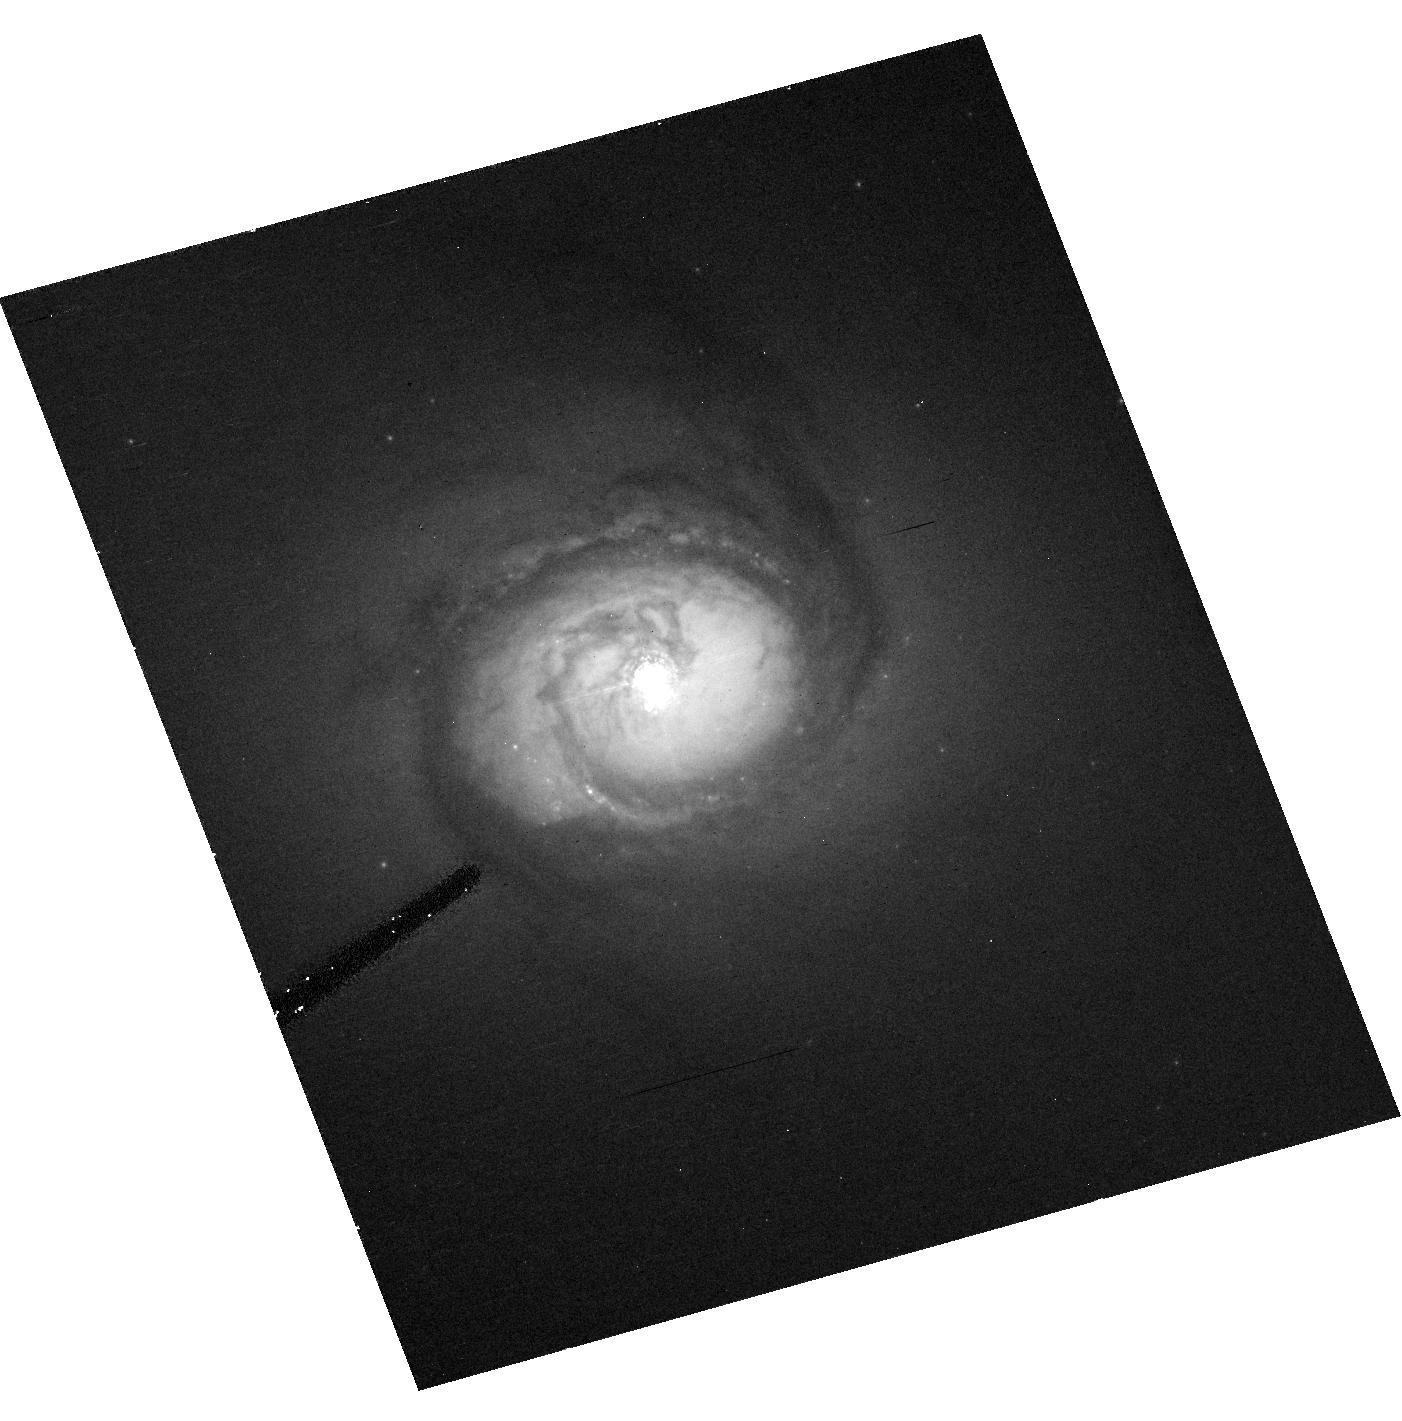
Target: NGC-4593. Instrument: ACS/HRC. Filter: F550M. Exposure: 37 min. Observation ID: hst_10516_02_acs_hrc_f550m_j9dq02

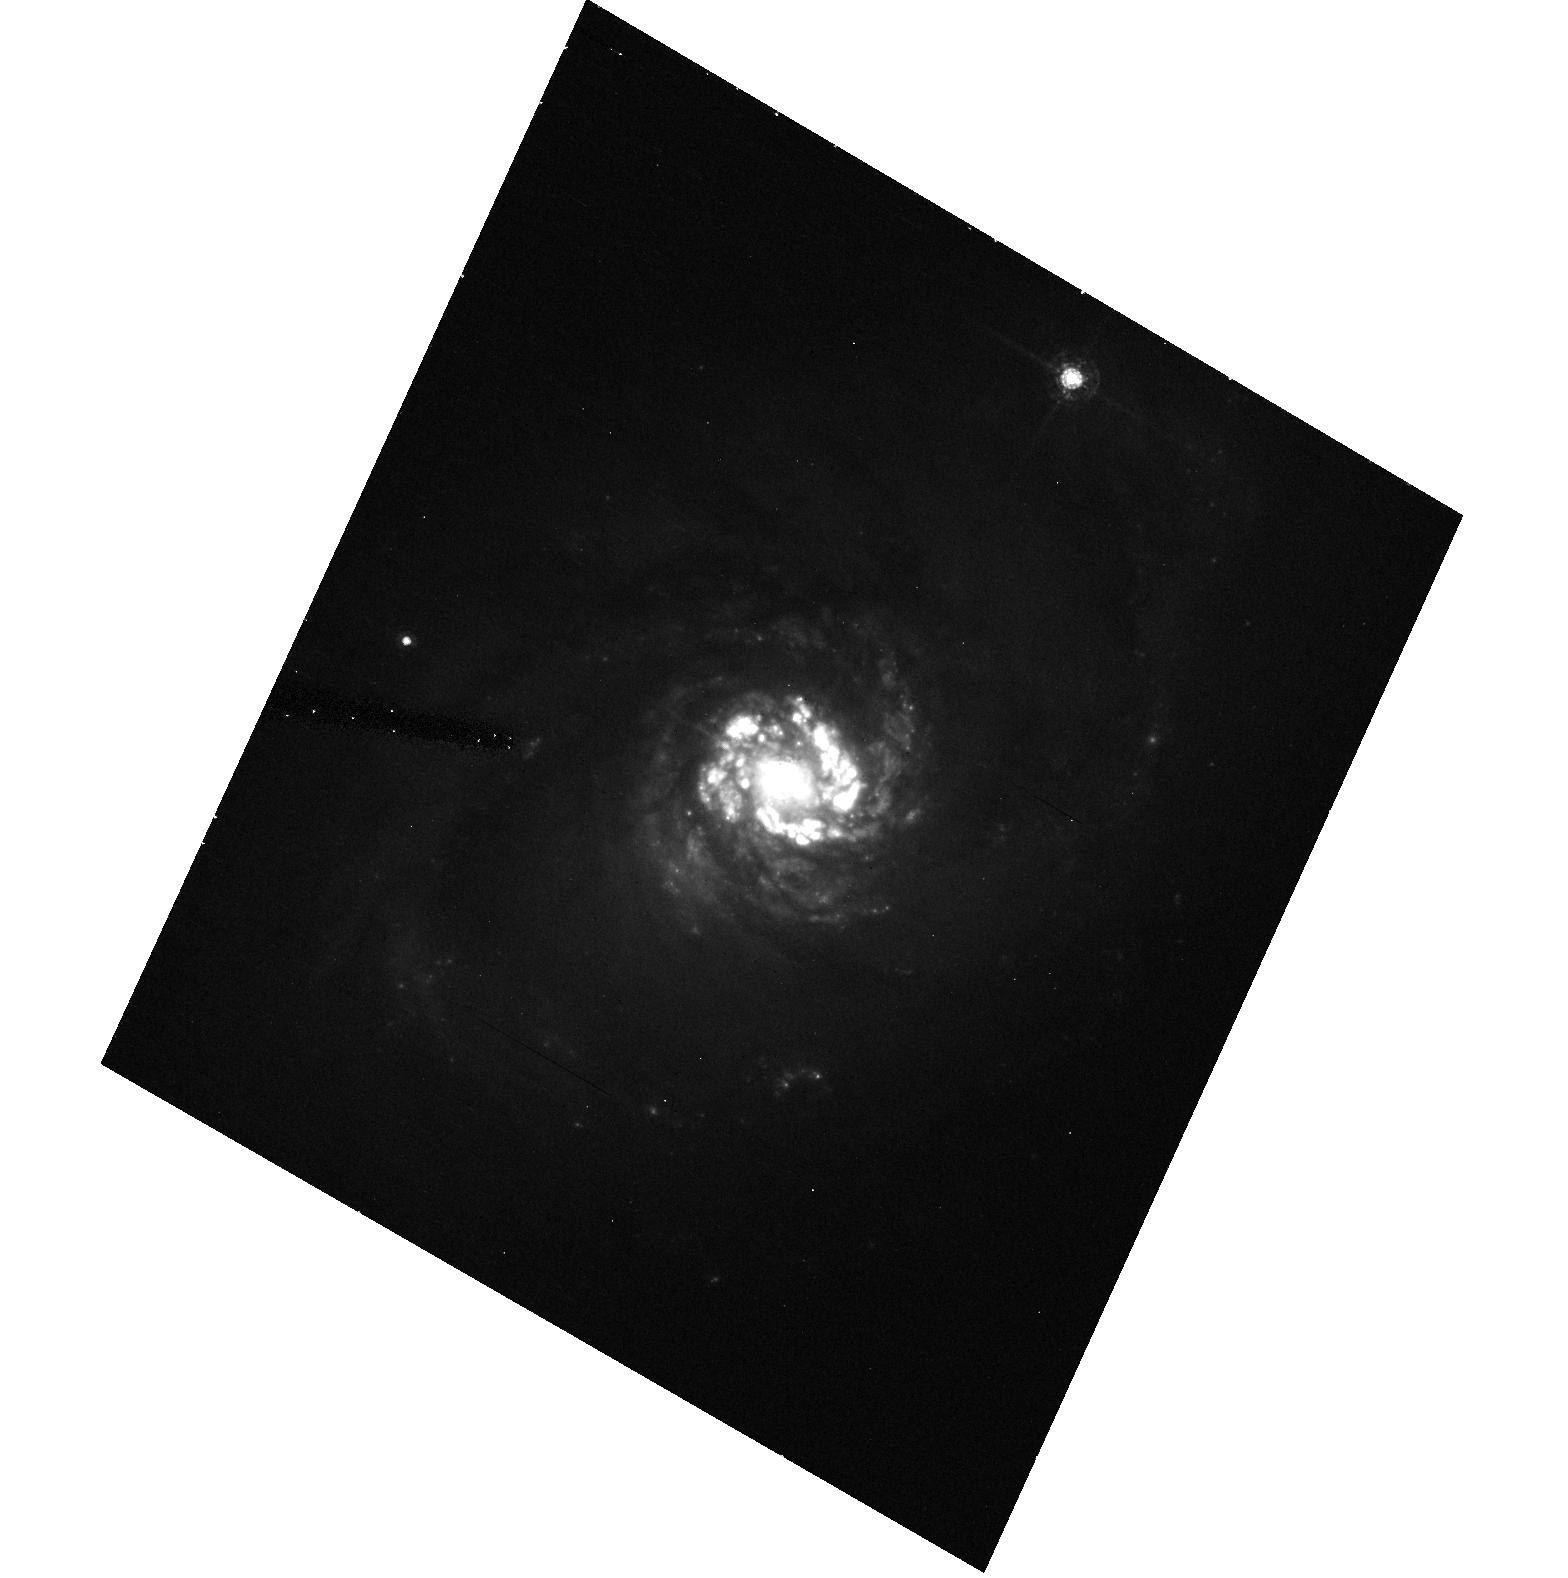
Target: NGC-7469. Instrument: ACS/HRC. Filter: F550M. Exposure: 37 min. Observation ID: hst_10516_03_acs_hrc_f550m_j9dq03

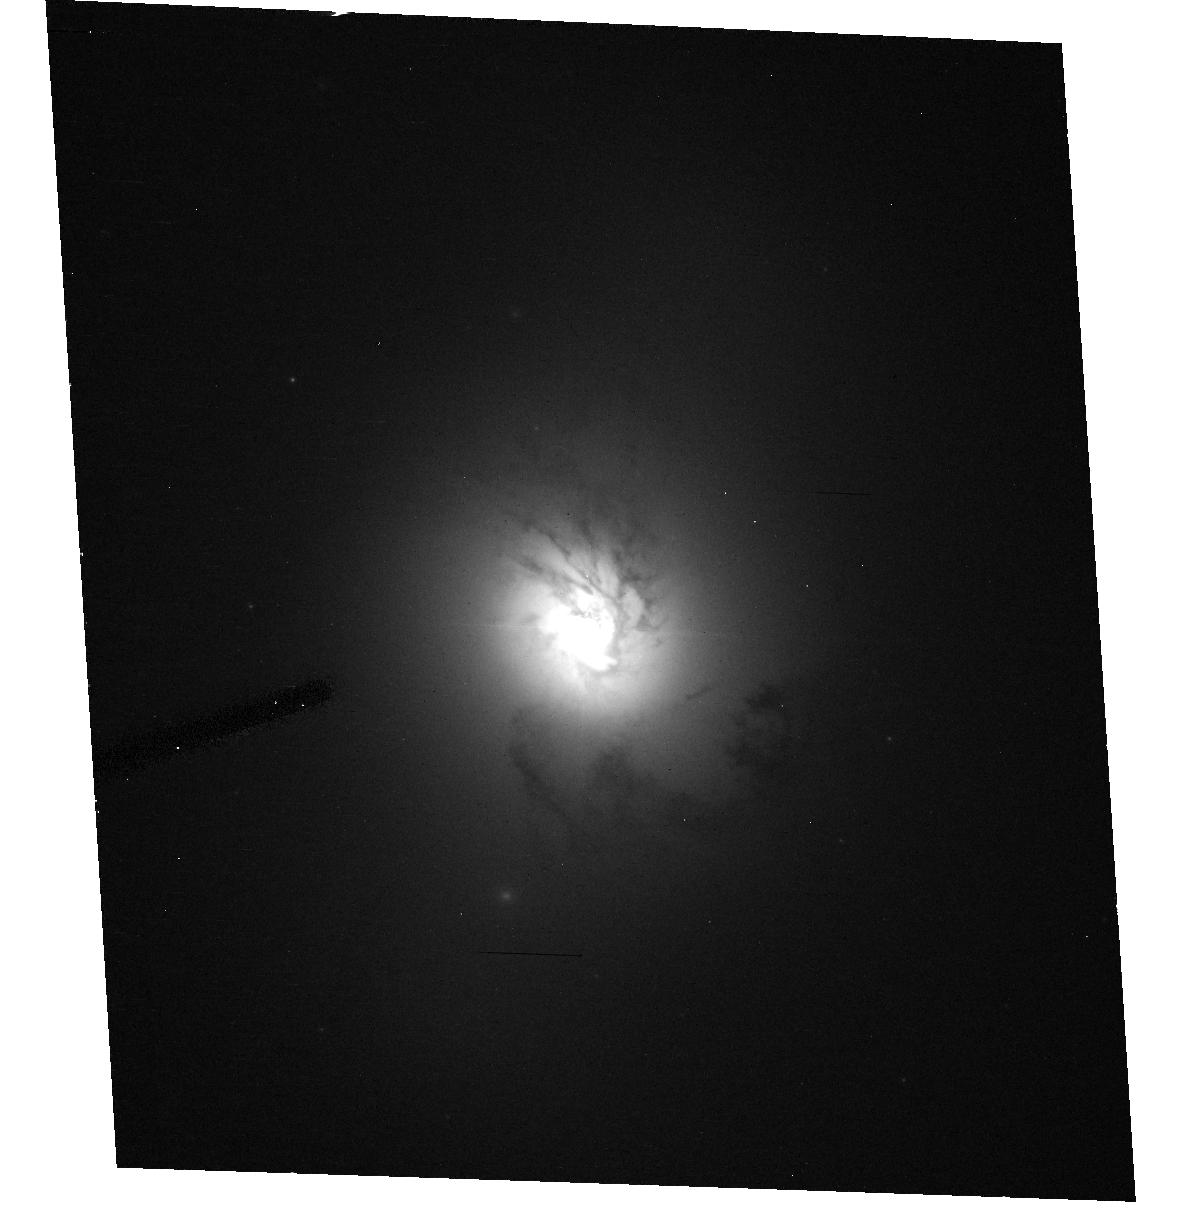
Target: NGC-3516. Instrument: ACS/HRC. Filter: F550M. Exposure: 37 min. Observation ID: hst_10516_01_acs_hrc_f550m_j9dq01

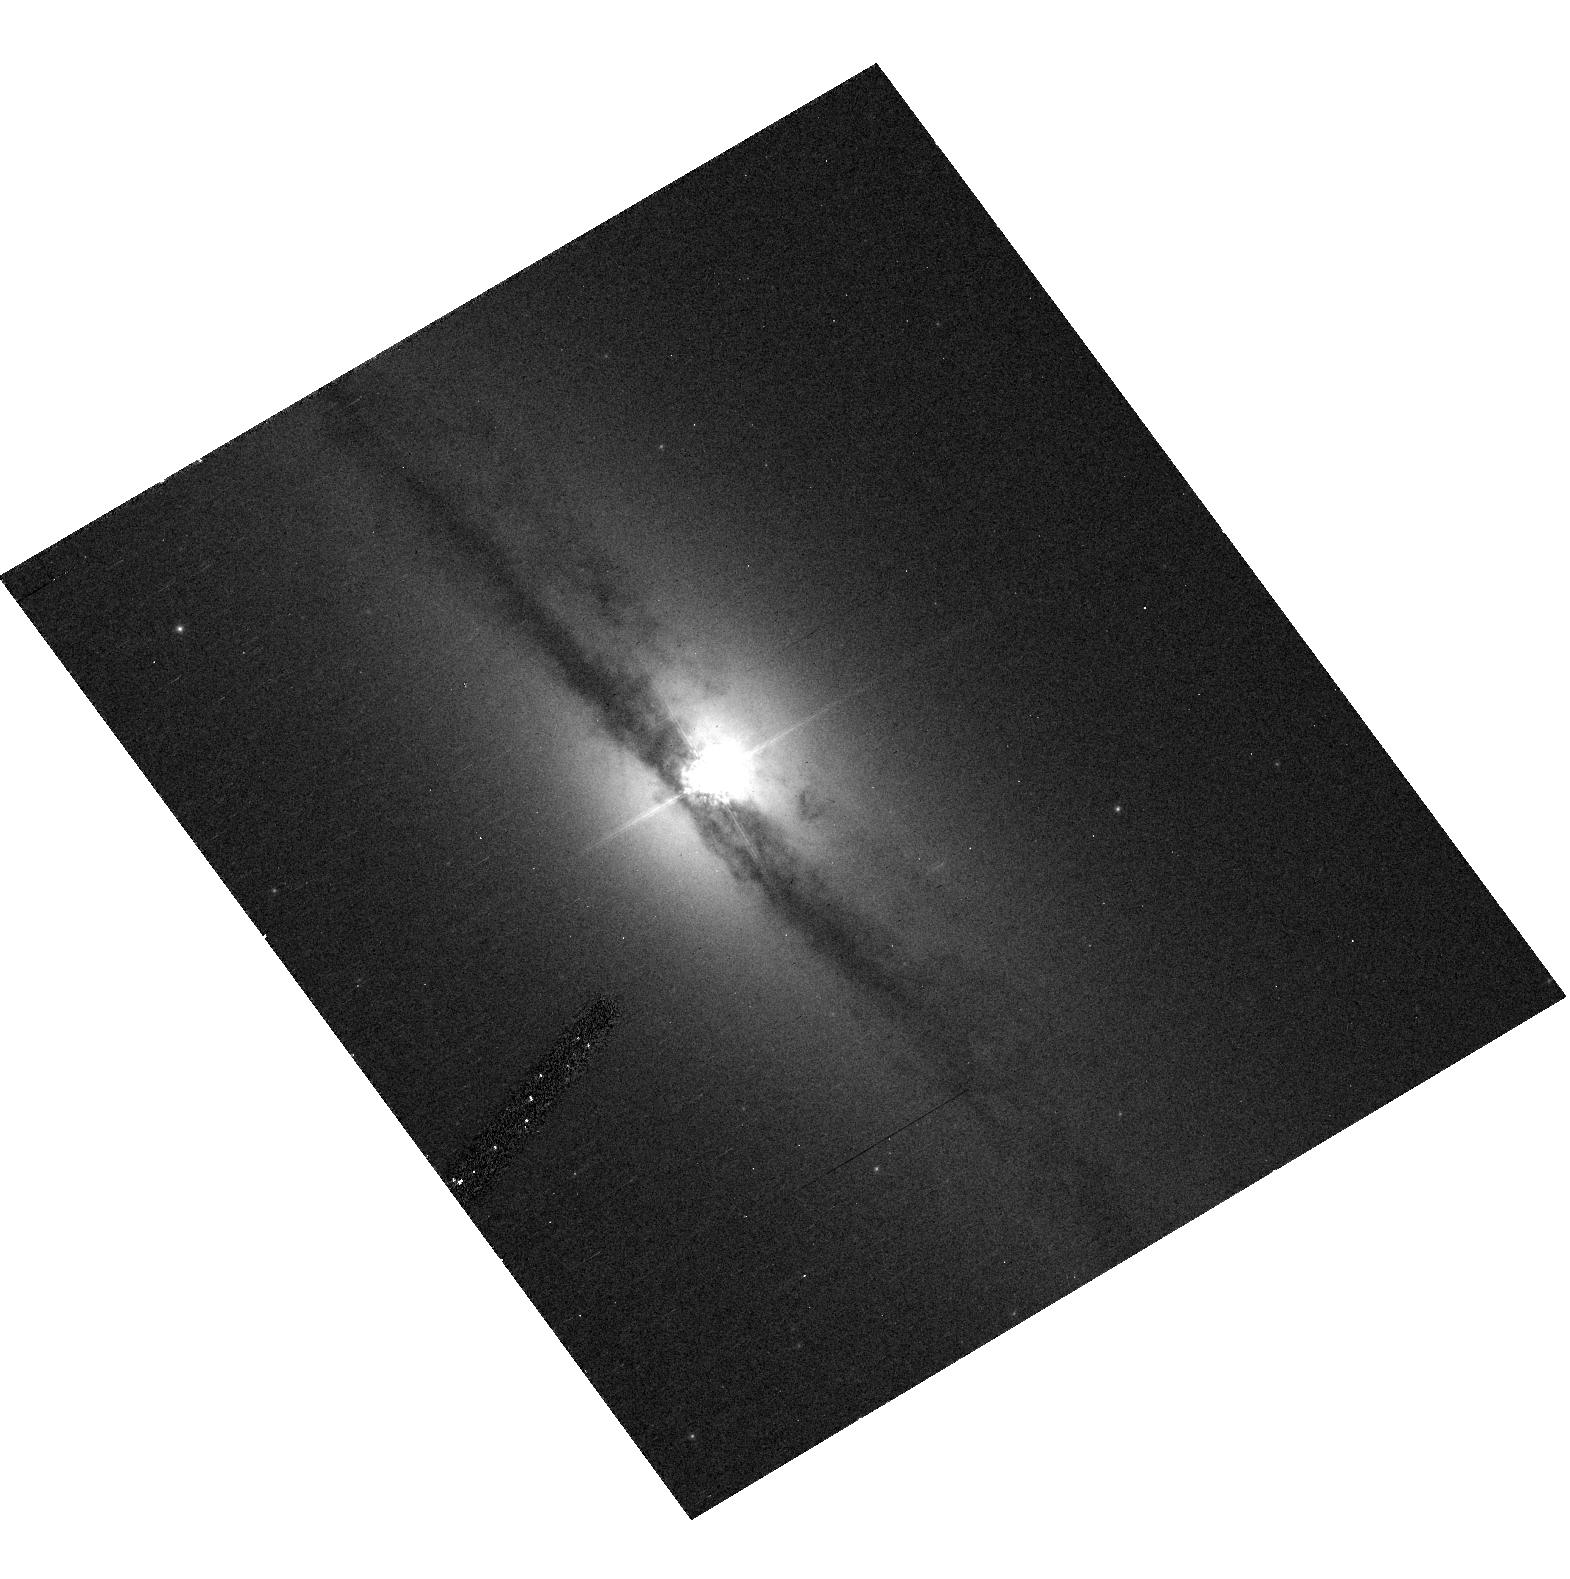
Target: IC-4329A. Instrument: ACS/HRC. Filter: F550M. Exposure: 37 min. Observation ID: hst_10516_04_acs_hrc_f550m_j9dq04

Host Galaxies of Reverberation-Mapped AGNs (PI: Peterson, Bradley M)

We propose to obtain unsaturated ACS high-resolution images of four reverberation-mapped active galactic nuclei in order to remove the point-like nuclear light from each image, thus yielding a "nucleus-free" image of the host galaxy. This will allow investigation of host galaxy properties: our particular interest is determination of the host-galaxy starlight contribution to the reverberation-mapping observations. This is necessary (1) for accurate determination of the relationship between the AGN nuclear continuum flux and the size of the broad Balmer-line emitting regions of AGNs, which is important because this relationship is used in estimating black hole masses for large samples of QSOs, and (2) for accurate determination of the bolometric luminosity of the AGN proper. In a Cycle 12 SNAP program, we obtained images of 14 of the 36 reverberation-mapped AGNs for this purpose. This additional request is to complete this program through observations of the four important remaining sources.